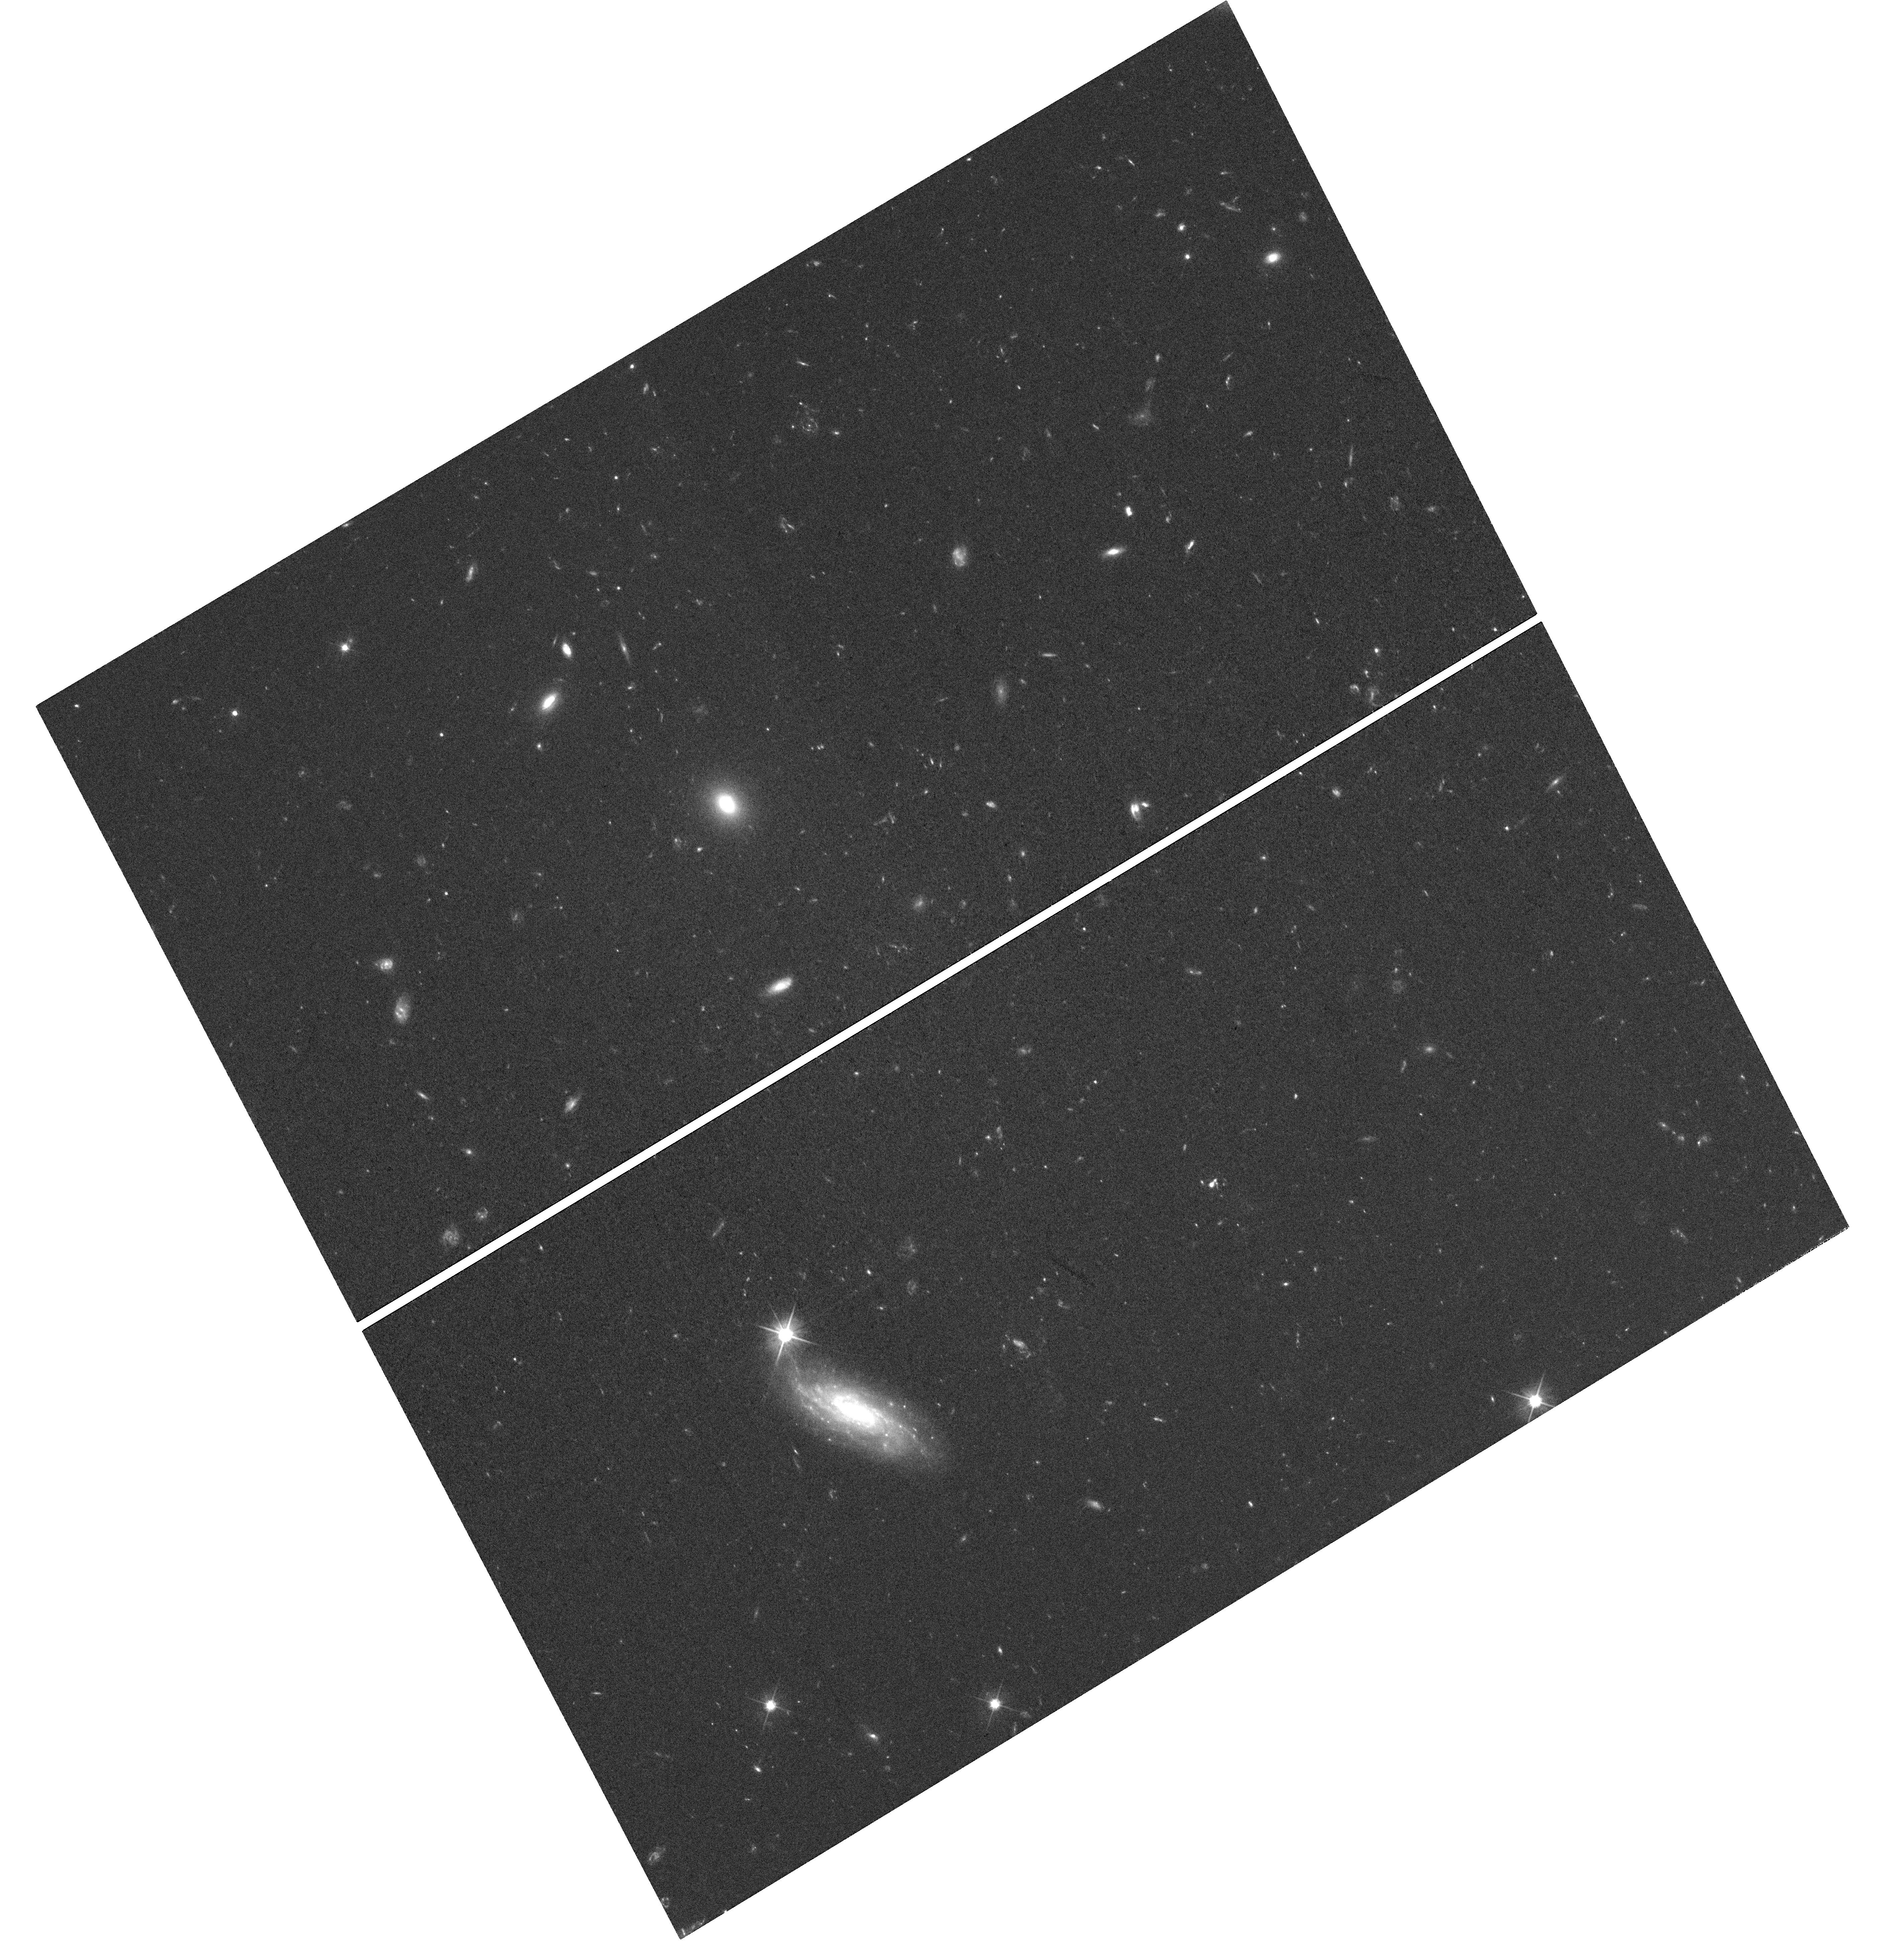
Target: 250108A. Instrument: WFC3/UVIS. Filter: F606W. Exposure: 1.2 h. Observation ID: hst_17533_05_wfc3_uvis_f606w_ifcg05

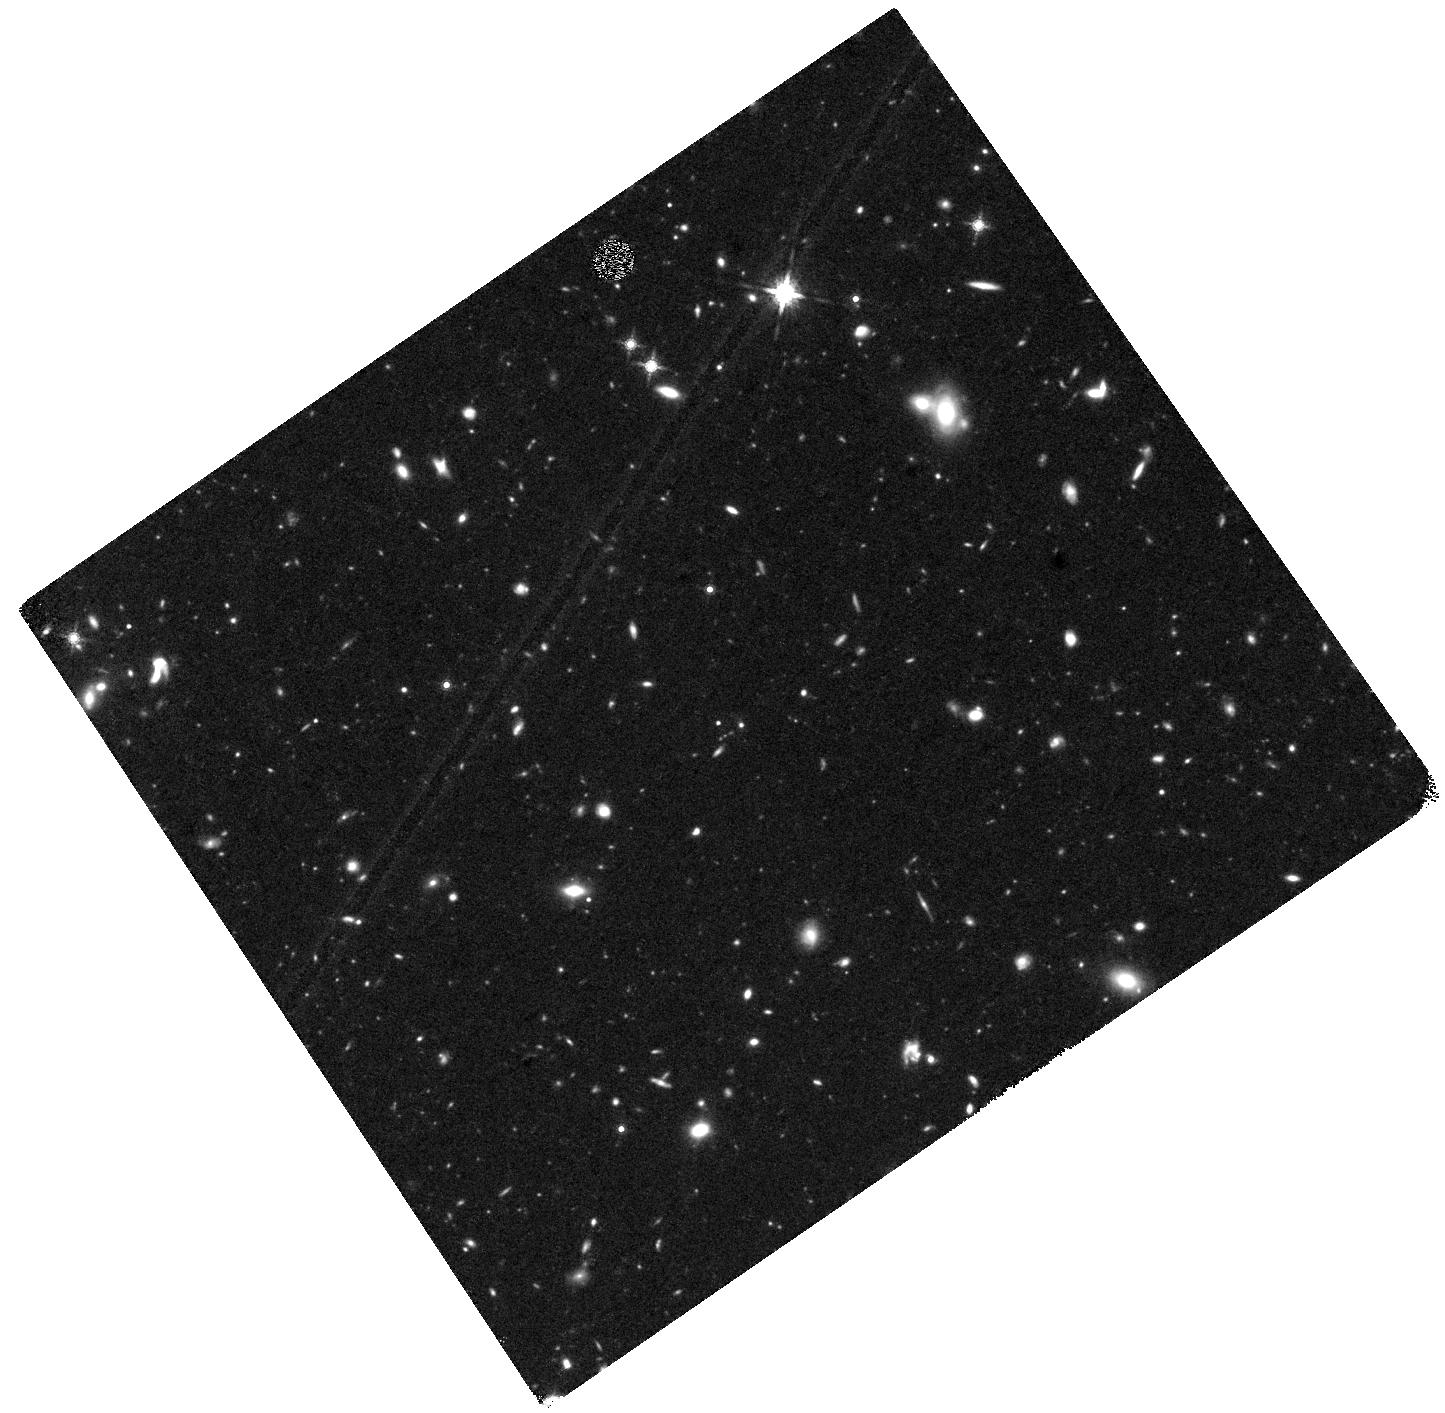
Target: 250108A. Instrument: WFC3/IR. Filter: F160W. Exposure: 1.2 h. Observation ID: hst_17533_06_wfc3_ir_f160w_ifcg06

Identifying a New Source of r-Process Nucleosynthesis with HST (PI: Rastinejad, Jillian)

The origin of the Universe's heavy r-process elements is a fundamental issue which affects chemical enrichment across cosmic time and the development of complex life. It is now confirmed that neutron star mergers are responsible for at least some of the r-process budget, but there is gaining observational and theoretical support for an additional and faster production channel: the core-collapse of rapidly-rotating, massive stars. In particular, energetic supernovae with associated long-duration gamma-ray bursts (GRB-SNe) are the strongest candidates for a fast channel. Here, their massive neutronized accretion disks mix with the outer, Ni-dominated ejecta producing dramatic reddening at late times (~50-200 days). Even for the most nearby events, HST is necessary to detect the SN at these epochs when the color of an r-process enriched SN will be distinguishable from an event with no r-process, especially against the background light of a star-forming host galaxy. Yet, as these GRB-SNe r-process models gain traction, no tailored observations with the relevant sensitivity or wavelength coverage exist. We propose a first-of-its-kind study to monitor the late-time evolution of one nearby (z<0.3) GRB-SN as a crucial test of current models. We will obtain 12 HST orbits over 5 epochs in F606W and F160W. The detection of r-process nucleosynthesis in a GRB-SN would be transformative for our understanding of when and where heavy elements enter galaxies like our Milky Way. Given both the long time baseline and rarity of neary LGRBs, we request long-term and carry-over status.